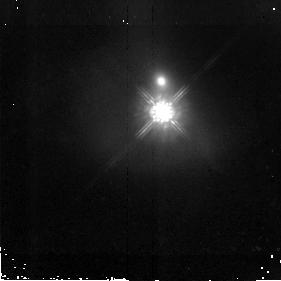
Target: PG1613+658
Instrument: NICMOS/NIC2
Filter: F160W
Exposure: 43 min
Observation ID: n9og16010

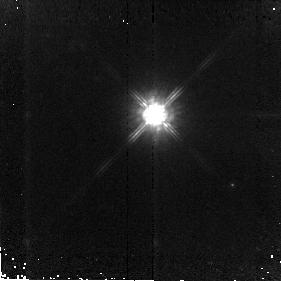
Target: PG1307+085
Instrument: NICMOS/NIC2
Filter: F160W
Exposure: 43 min
Observation ID: n9og10010

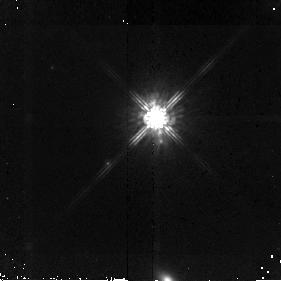
Target: PG1116+215
Instrument: NICMOS/NIC2
Filter: F160W
Exposure: 43 min
Observation ID: n9og08010

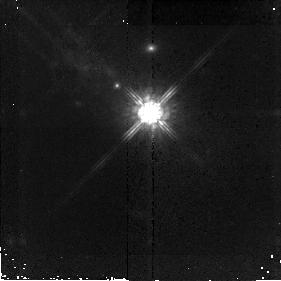
Target: PG0026+129
Instrument: NICMOS/NIC2
Filter: F160W
Exposure: 43 min
Observation ID: n9og01010

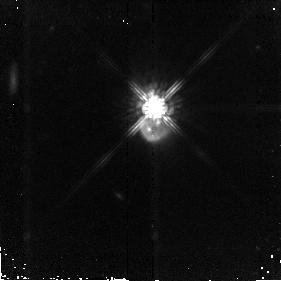
Target: PG1700+518
Instrument: NICMOS/NIC2
Filter: F160W
Exposure: 43 min
Observation ID: n9og19010

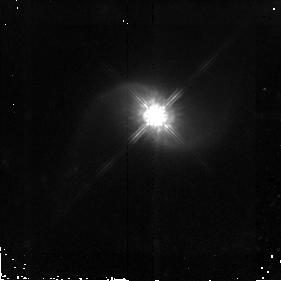
Target: PG0844+349
Instrument: NICMOS/NIC2
Filter: F160W
Exposure: 43 min
Observation ID: n9og03010

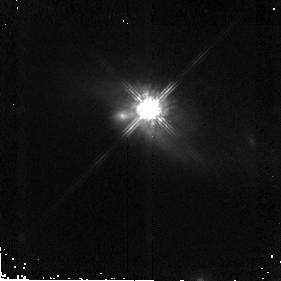
Target: PG1411+442
Instrument: NICMOS/NIC2
Filter: F160W
Exposure: 43 min
Observation ID: n9og12010

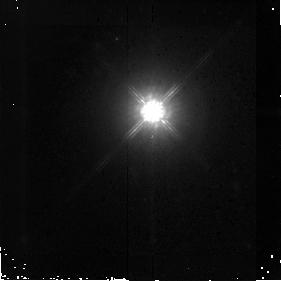
Target: PG2214+139
Instrument: NICMOS/NIC2
Filter: F160W
Exposure: 43 min
Observation ID: n9og21010

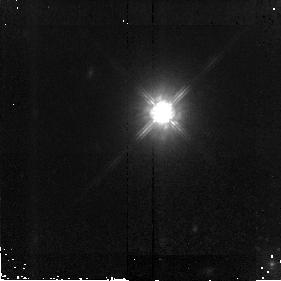
Target: PG1309+355
Instrument: NICMOS/NIC2
Filter: F160W
Exposure: 43 min
Observation ID: n9og11010

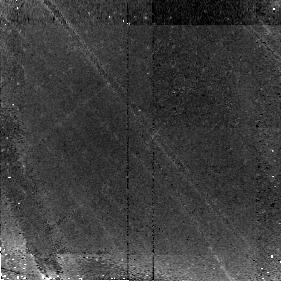
Target: PG0953+414
Instrument: NICMOS/NIC2
Filter: F160W
Exposure: 43 min
Observation ID: n9og05010

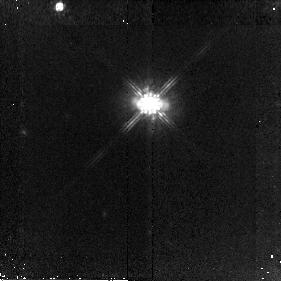
Target: PG1001+054
Instrument: NICMOS/NIC2
Filter: F160W
Exposure: 43 min
Observation ID: n9og06010

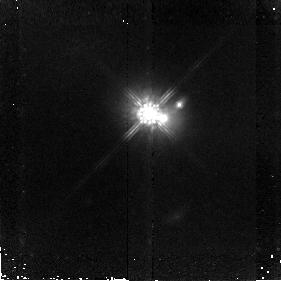
Target: PG1302-102
Instrument: NICMOS/NIC2
Filter: F160W
Exposure: 43 min
Observation ID: n9og09010

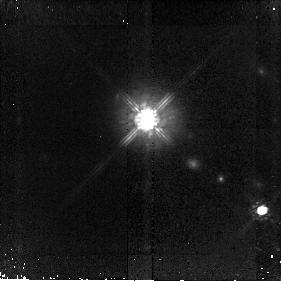
Target: PG1435-067
Instrument: NICMOS/NIC2
Filter: F160W
Exposure: 43 min
Observation ID: n9og14010

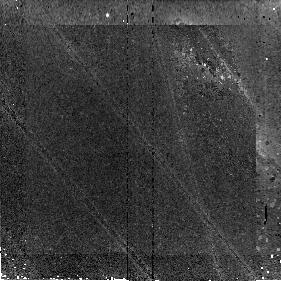
Target: PG1004+130
Instrument: NICMOS/NIC2
Filter: F160W
Exposure: 43 min
Observation ID: n9og07010

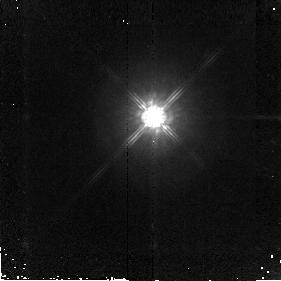
Target: PG1626+554
Instrument: NICMOS/NIC2
Filter: F160W
Exposure: 43 min
Observation ID: n9og18010

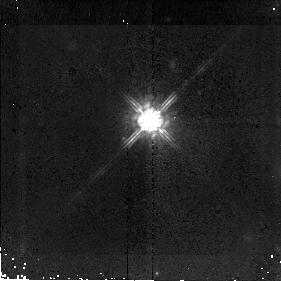
Target: PG2251+113
Instrument: NICMOS/NIC2
Filter: F160W
Exposure: 43 min
Observation ID: n9og22010

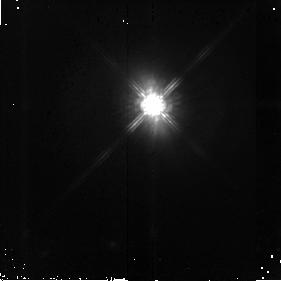
Target: PG1440+356
Instrument: NICMOS/NIC2
Filter: F160W
Exposure: 43 min
Observation ID: n9og15010

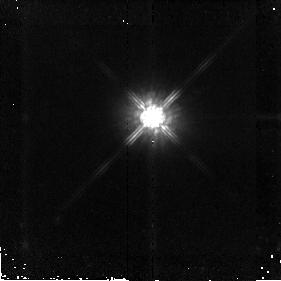
Target: PG1617+175
Instrument: NICMOS/NIC2
Filter: F160W
Exposure: 43 min
Observation ID: n9og17010

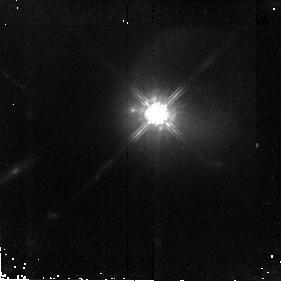
Target: PG2349-014
Instrument: NICMOS/NIC2
Filter: F160W
Exposure: 43 min
Observation ID: n9og23010

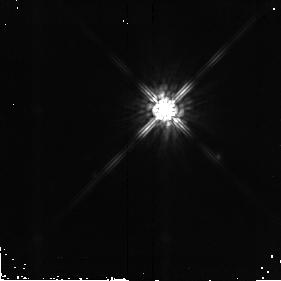
Target: SAO107-626
Instrument: NICMOS/NIC2
Filter: F160W
Exposure: 43 min
Observation ID: n9og24010

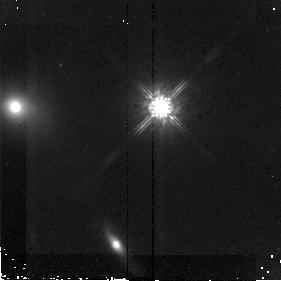
Target: PG0923+201
Instrument: NICMOS/NIC2
Filter: F160W
Exposure: 43 min
Observation ID: n9og04010

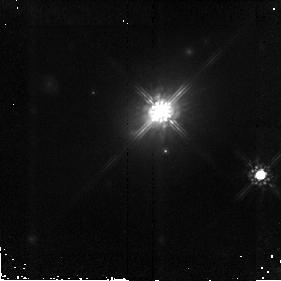
Target: B2-2201+31A
Instrument: NICMOS/NIC2
Filter: F160W
Exposure: 43 min
Observation ID: n9og20010

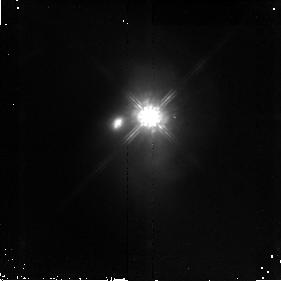
Target: PG1426+015
Instrument: NICMOS/NIC2
Filter: F160W
Exposure: 43 min
Observation ID: n9og13010

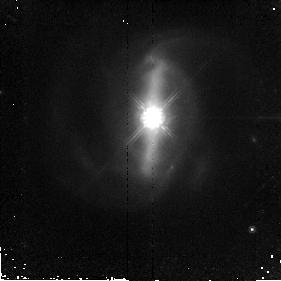
Target: PG0838+770
Instrument: NICMOS/NIC2
Filter: F160W
Exposure: 43 min
Observation ID: n9og02010

The Fundamental Plane of Massive Gas-Rich Mergers: II. The QUEST QSOs (PI: Veilleux, Sylvain)

We propose deep NICMOS H-band imaging of a carefully selected sample of 23 local QSOs. This program is the last critical element of a comprehensive investigation of the most luminous mergers in the nearby universe, the ultraluminous infrared galaxies (ULIRGs) and the quasars. This effort is called QUEST: Quasar / ULIRG Evolutionary STudy. The high-resolution HST images of the QUEST QSOs will complement an identical set of images on the ULIRG sample obtained during Cycle 12, an extensive set of ground-based data that include long-slit NIR spectra from a Large VLT Program, and a large set of mid-infrared spectra from a Cycle 1 medium-size program with Spitzer. This unique dataset will allow us to derive with unprecedented precision structual, kinematic, and activity parameters for a large unbiased sample of objects spanning the entire ULIRG/QSO luminosity function. These data will refine the fundamental plane of massive gas-rich mergers and enable us to answer the following quesitons: (1) Do ultraluminous mergers form elliptical galaxies, and in particular, giant ellipticals? (2) Do ULIRGs evolve into optical bright QSOs? The results from this detailed study of massive mergers in the local universe will be relevant to understanding the basic physical processes involved in creating massive early-type host on the one hand, and growing/feeding embedded massive black holes on the other, in major galaxy mergers. This is an important question since 50% of cosmic star formation at high-z and most of the big BHs appear to be formed in this process.